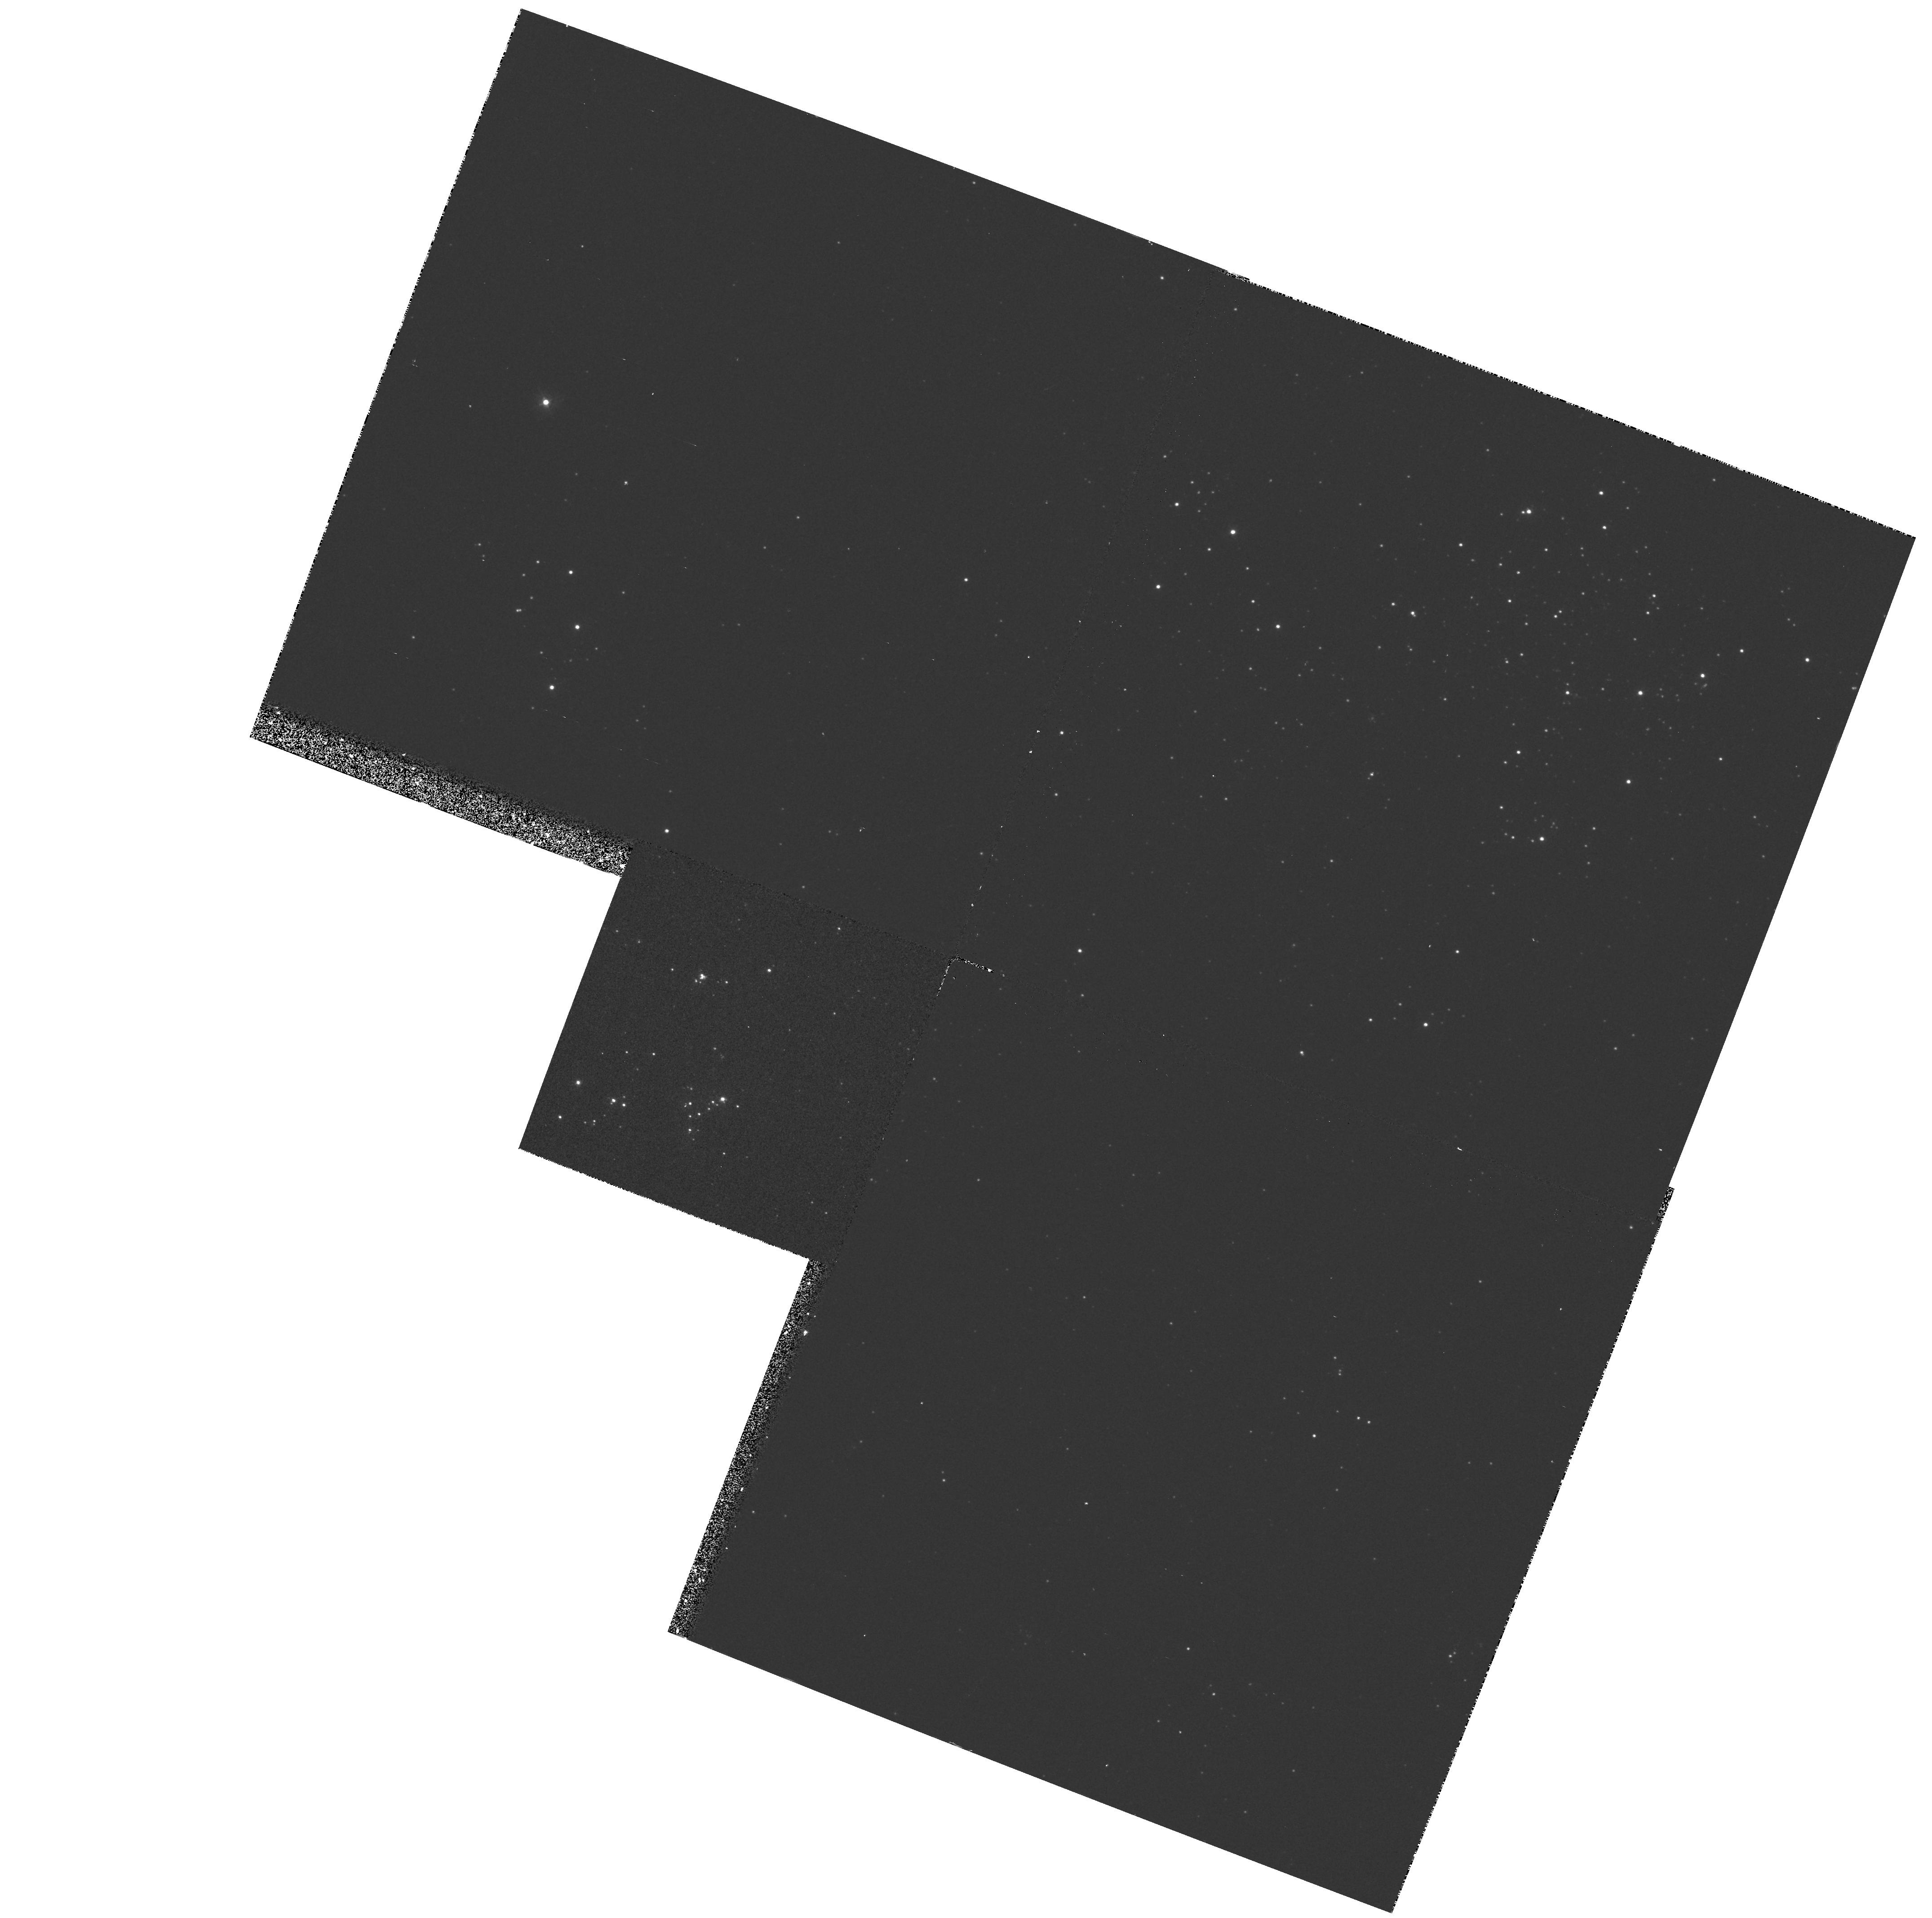
Target: M33-FLD8. Instrument: WFPC2/PC. Filter: F336W. Exposure: 13 min. Observation ID: hst_5998_06_wfpc2_pc_f336w_u2tr06

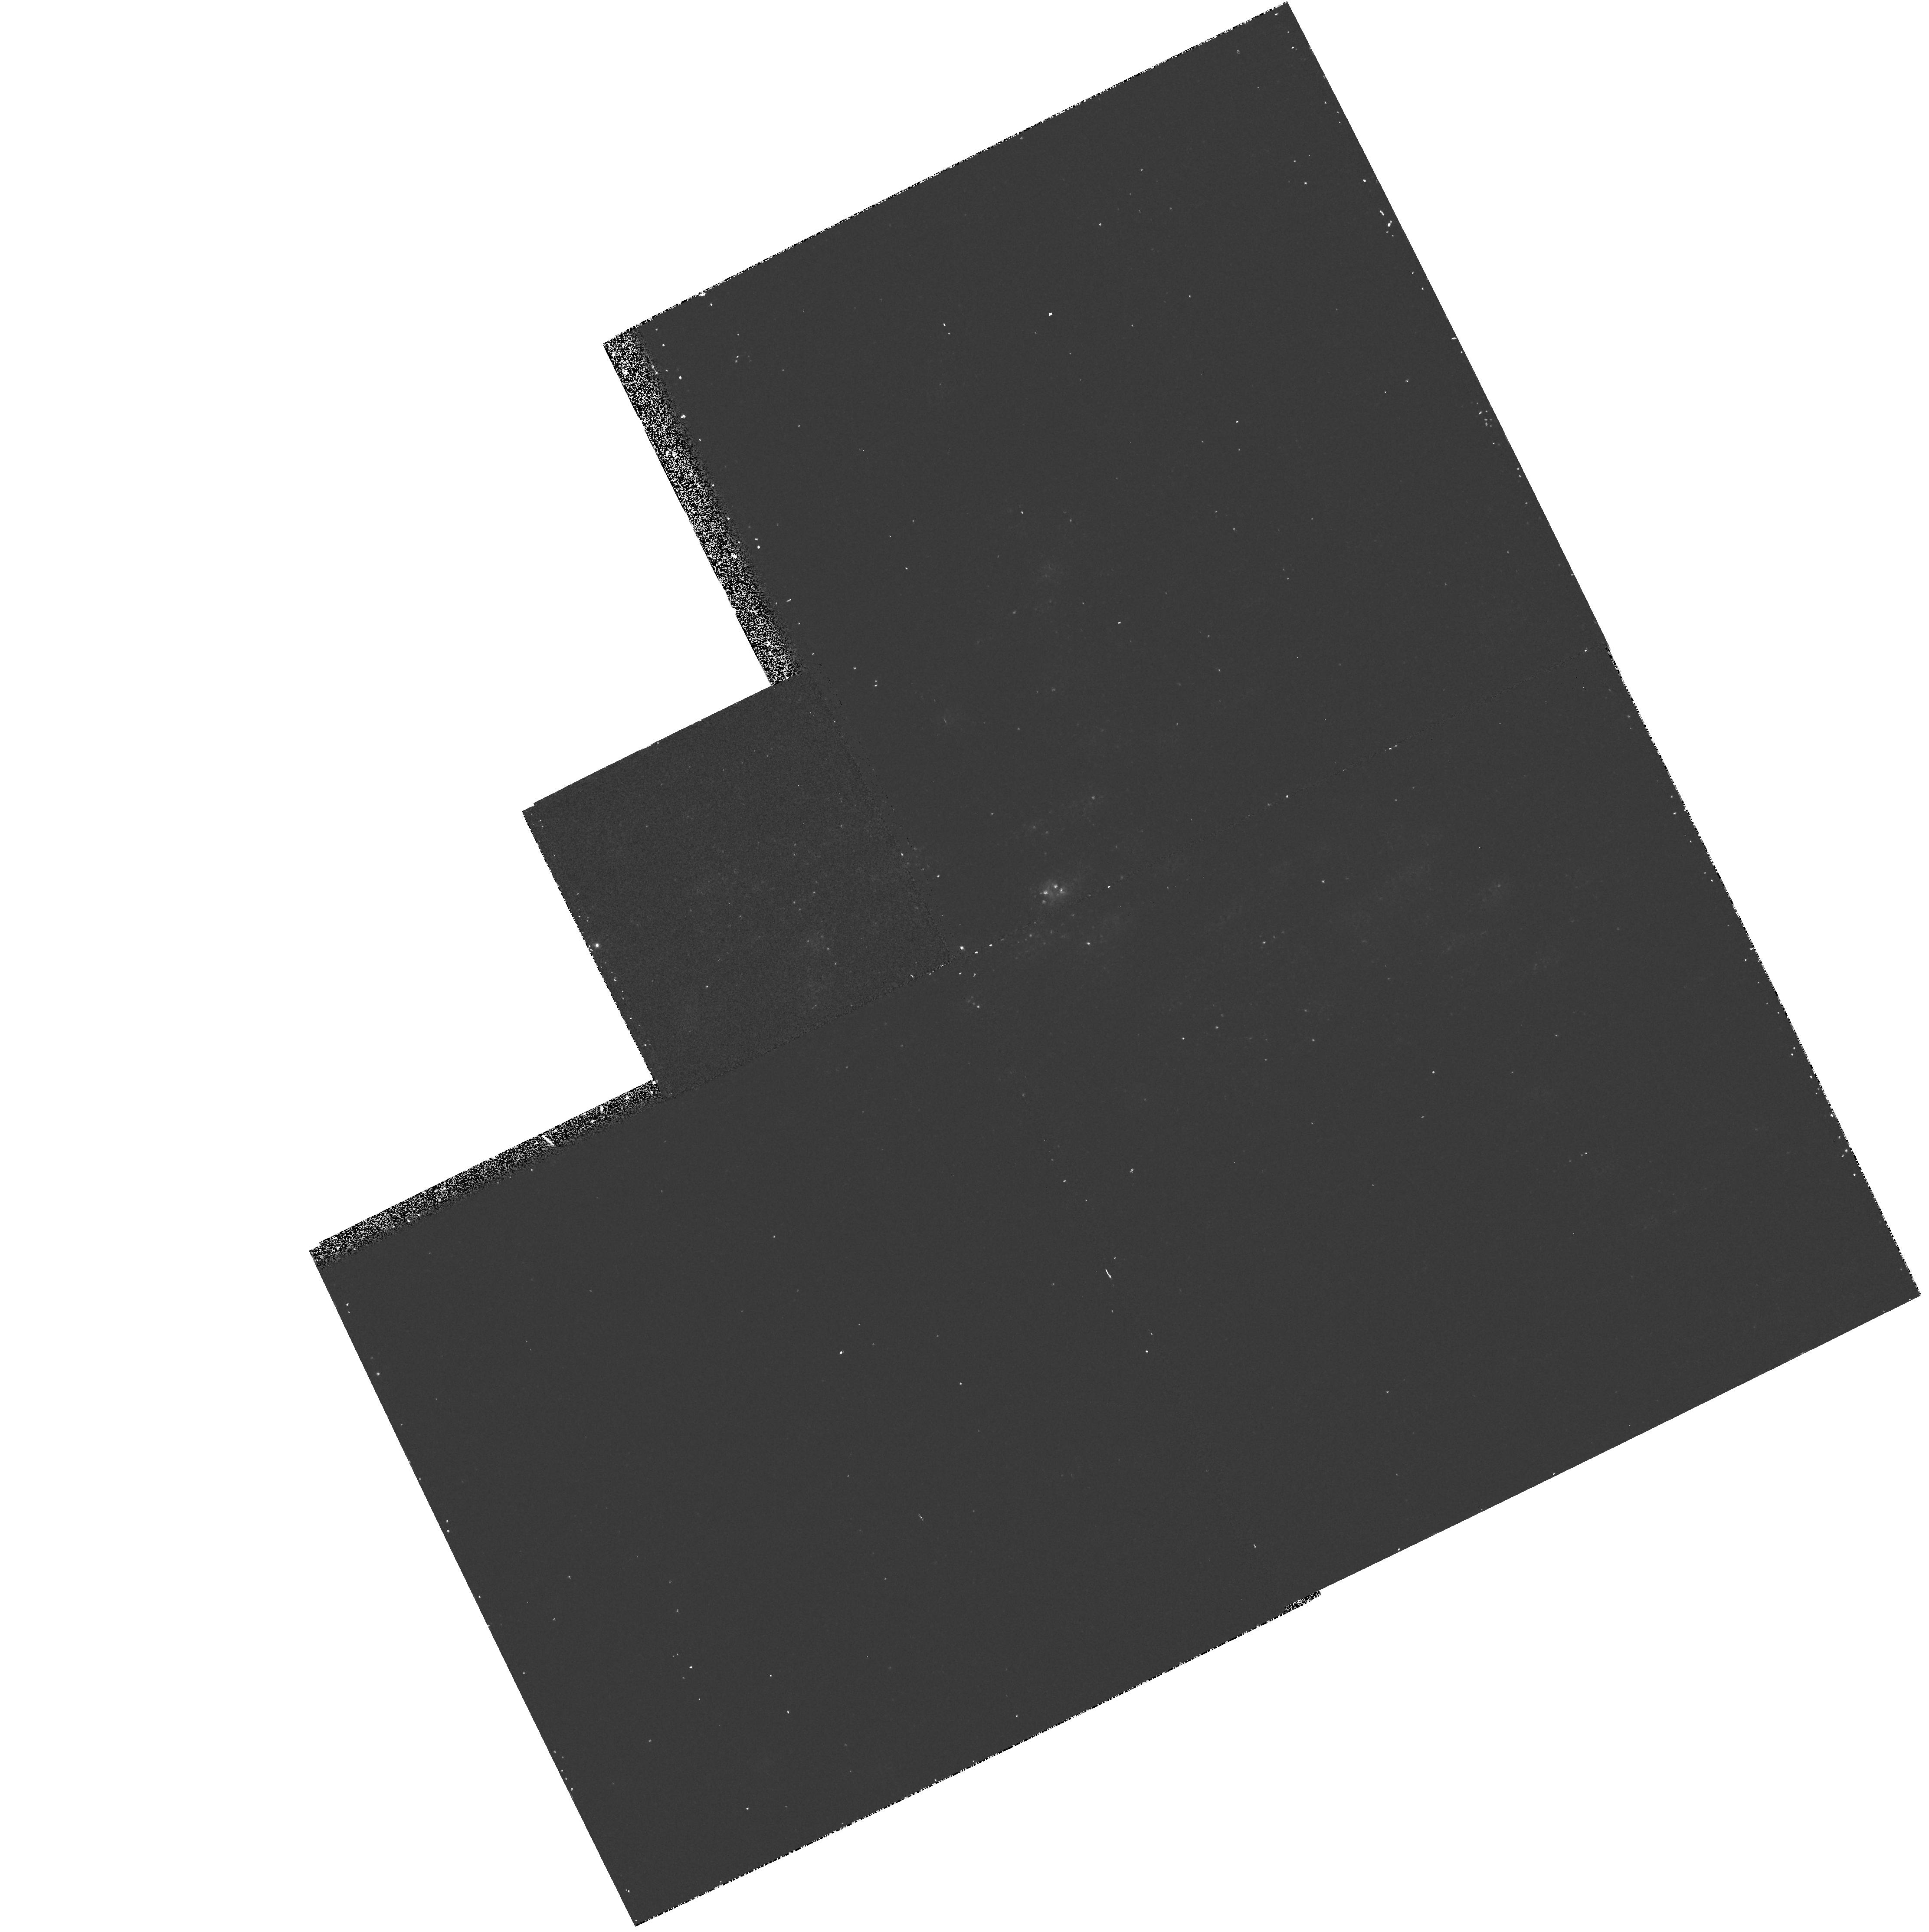
Target: M33-FLD2. Instrument: WFPC2/PC. Filter: F336W. Exposure: 13 min. Observation ID: hst_5998_07_wfpc2_pc_f336w_u2tr07

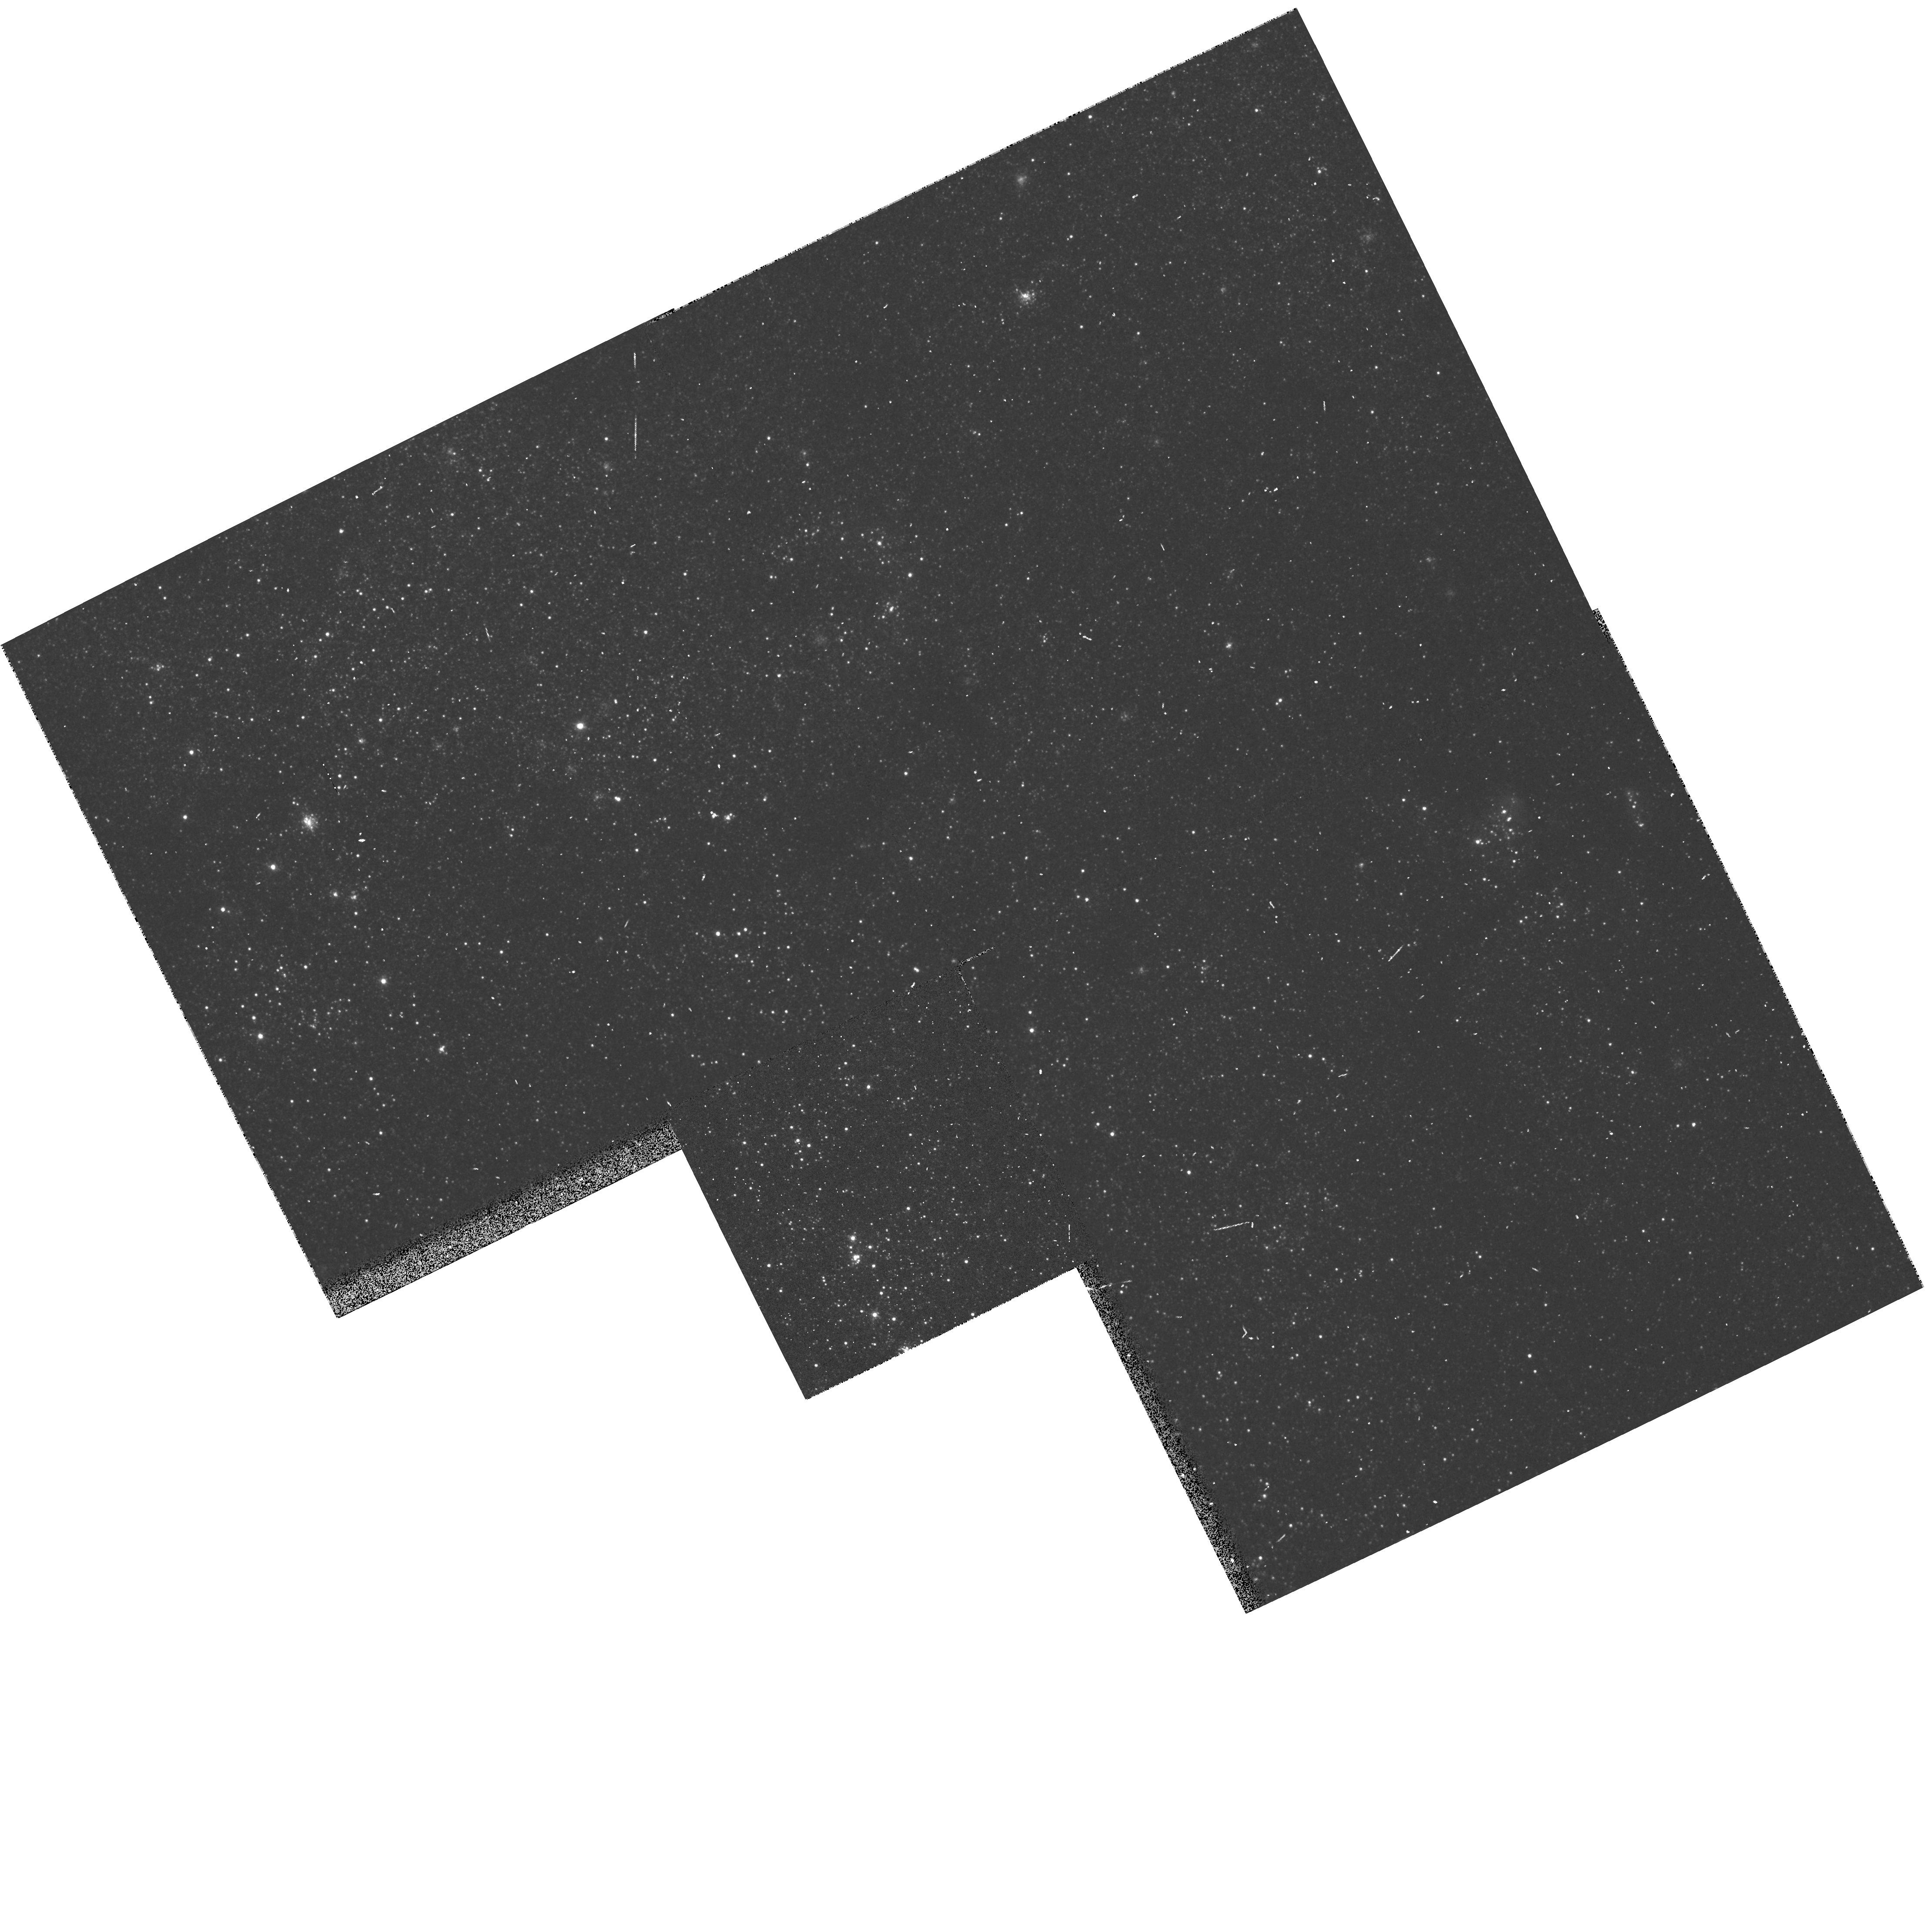
Target: M33-FLD4. Instrument: WFPC2/PC. Filter: F555W. Exposure: 3 min. Observation ID: hst_5998_03_wfpc2_pc_f555w_u2tr03

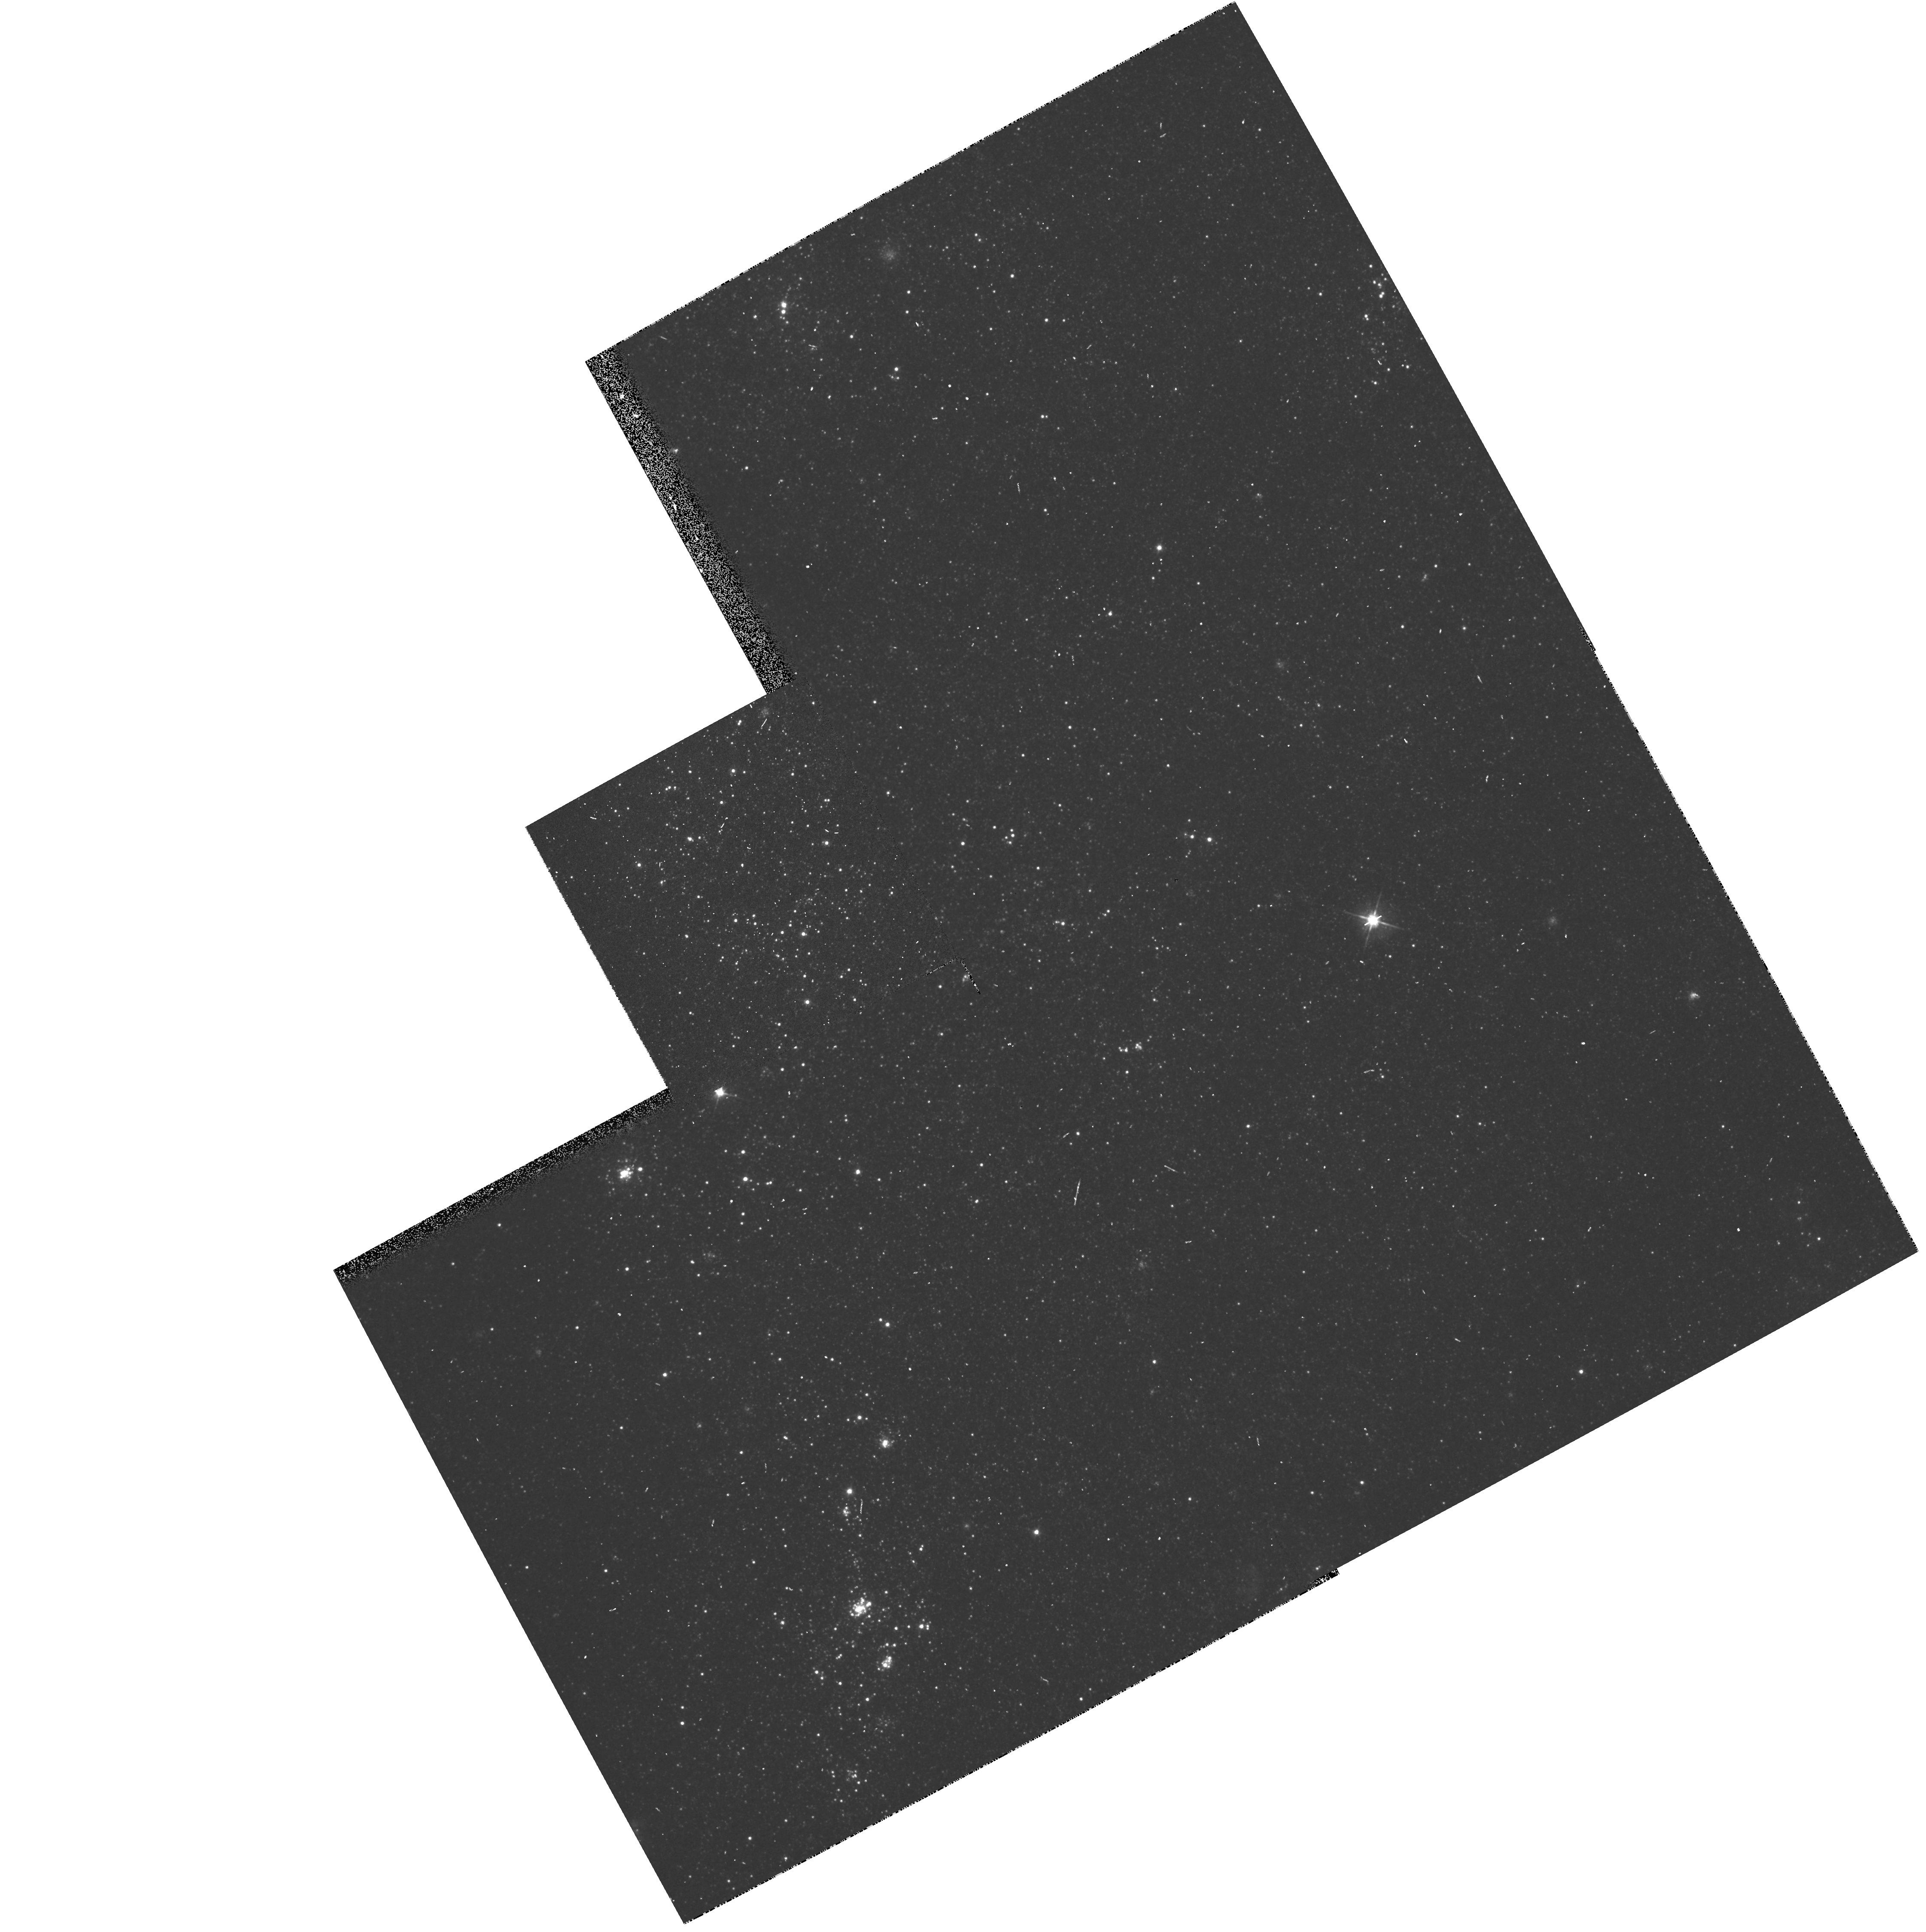
Target: M33-FLD6. Instrument: WFPC2/PC. Filter: F555W. Exposure: 3 min. Observation ID: hst_5998_04_wfpc2_pc_f555w_u2tr04

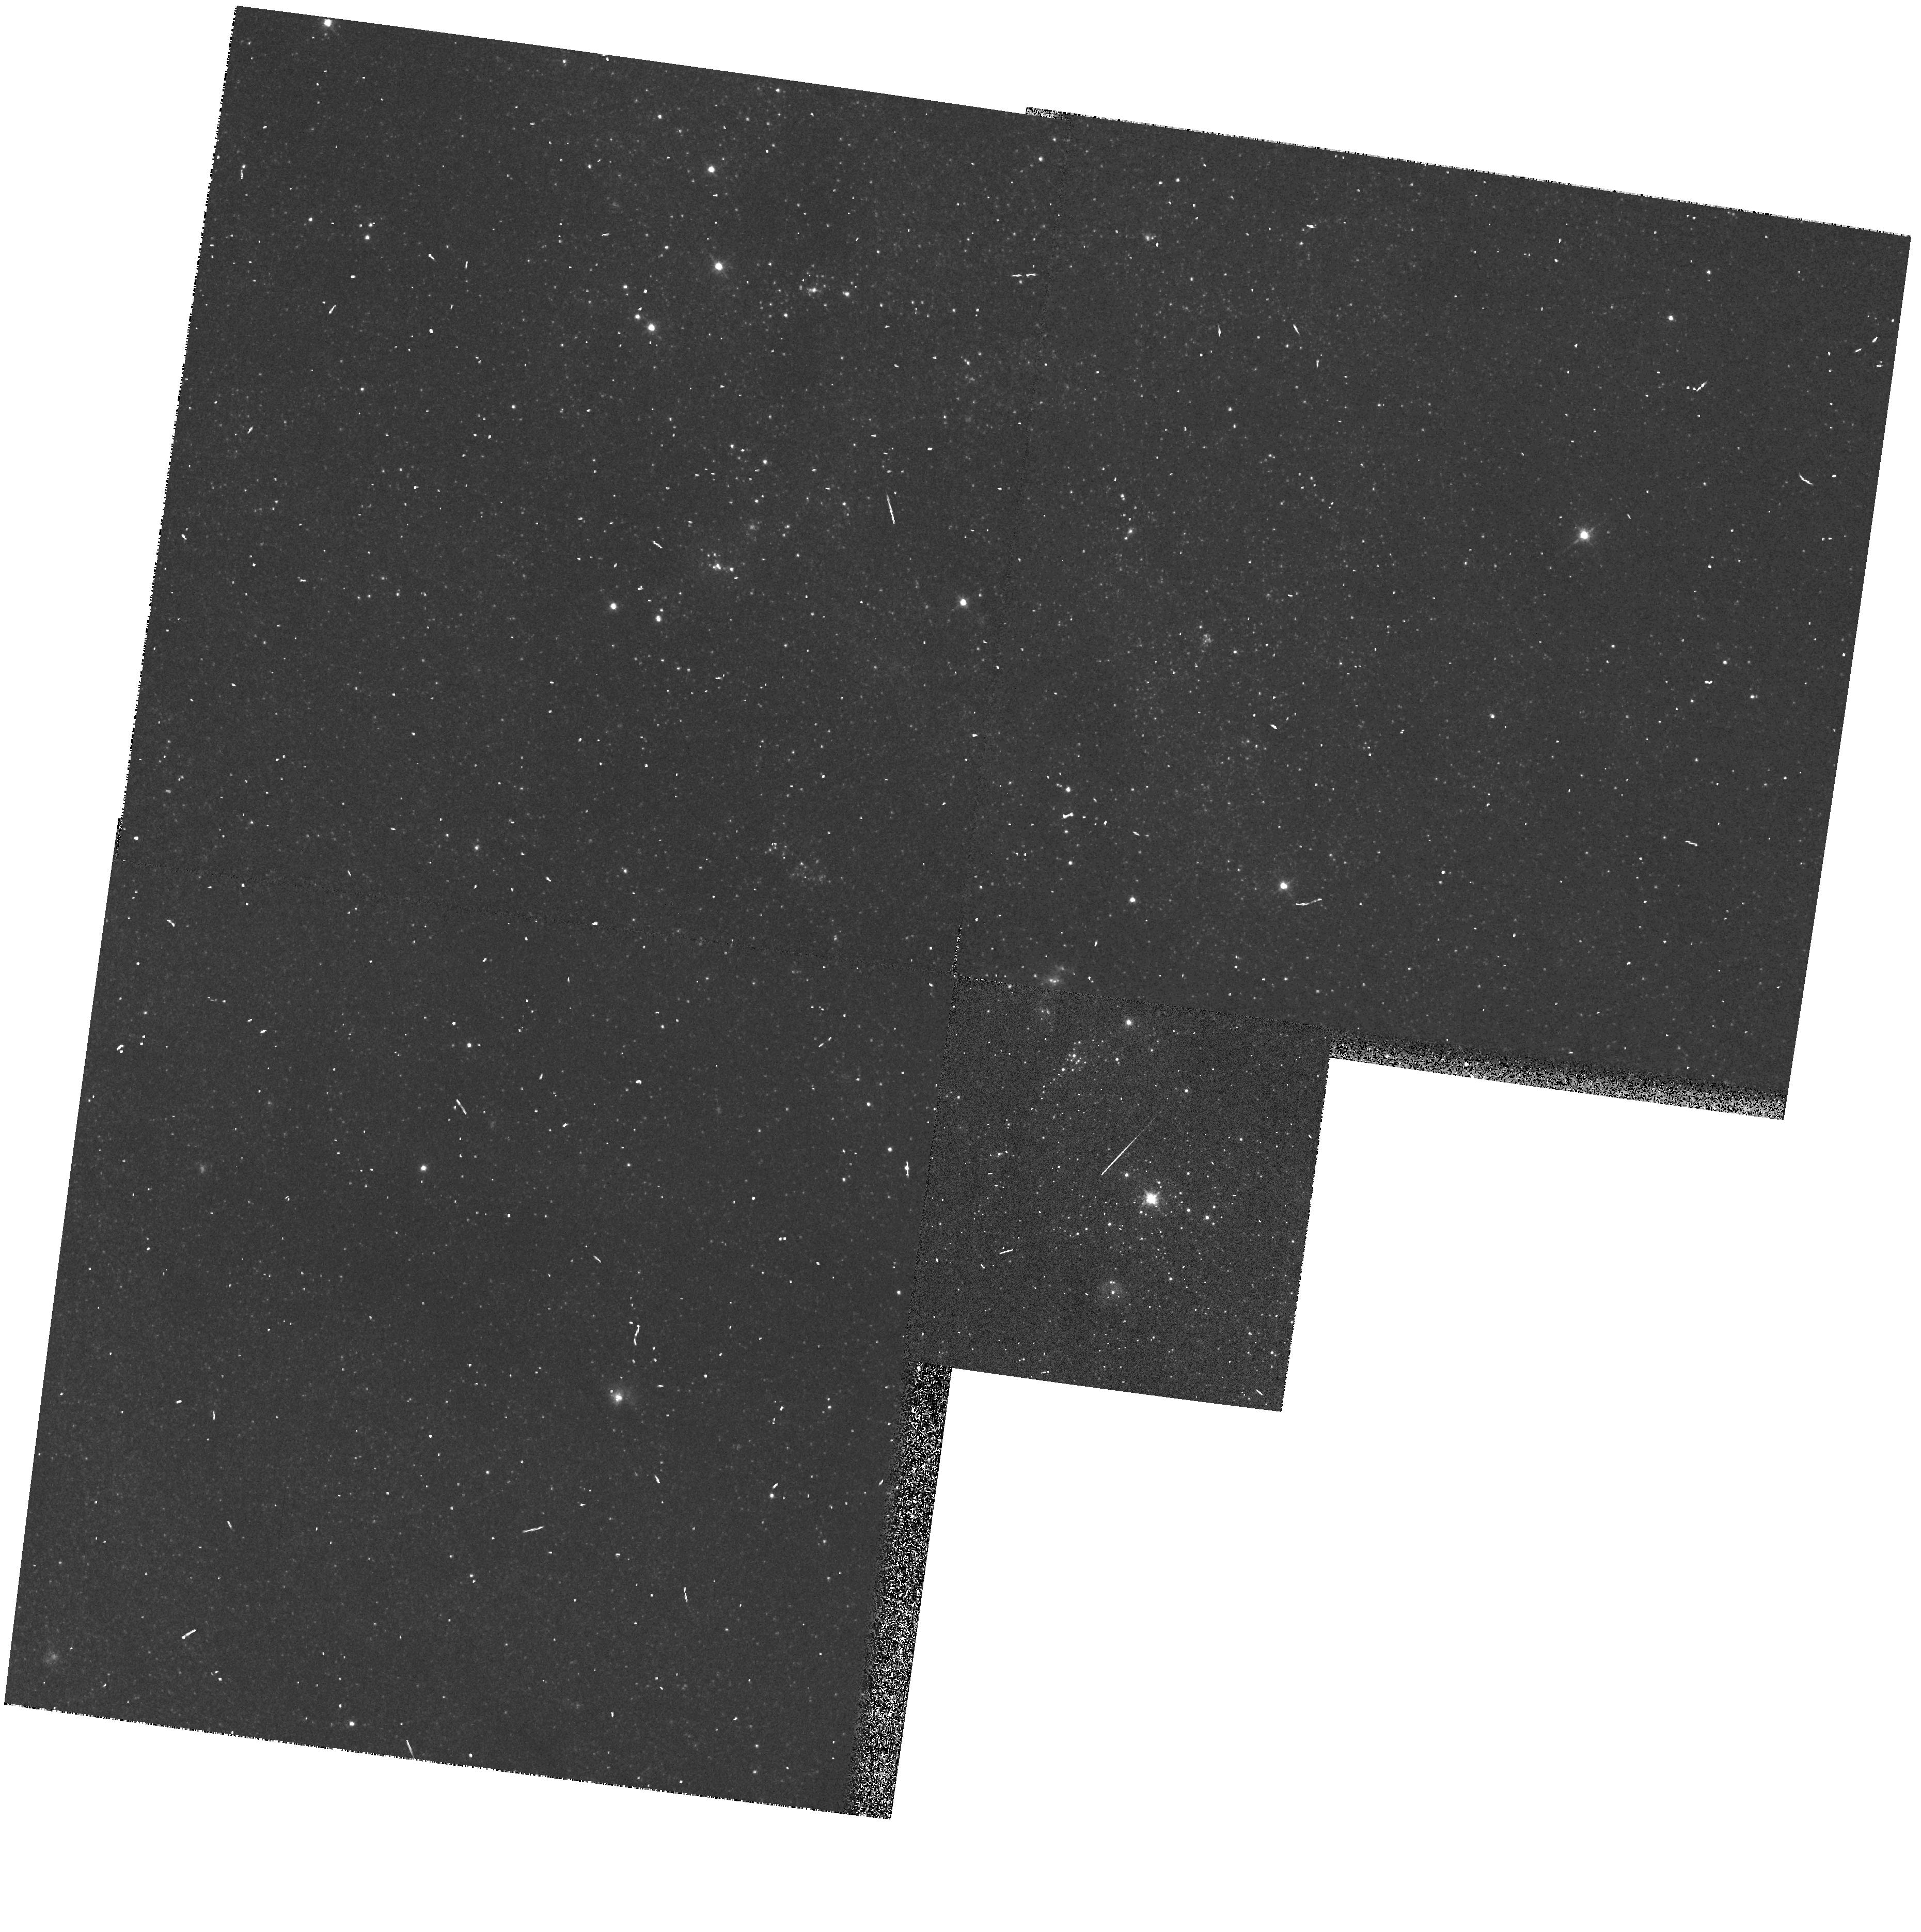
Target: M31-OB69. Instrument: WFPC2/PC. Filter: F555W. Exposure: 3 min. Observation ID: hst_5998_08_wfpc2_pc_f555w_u2tr08

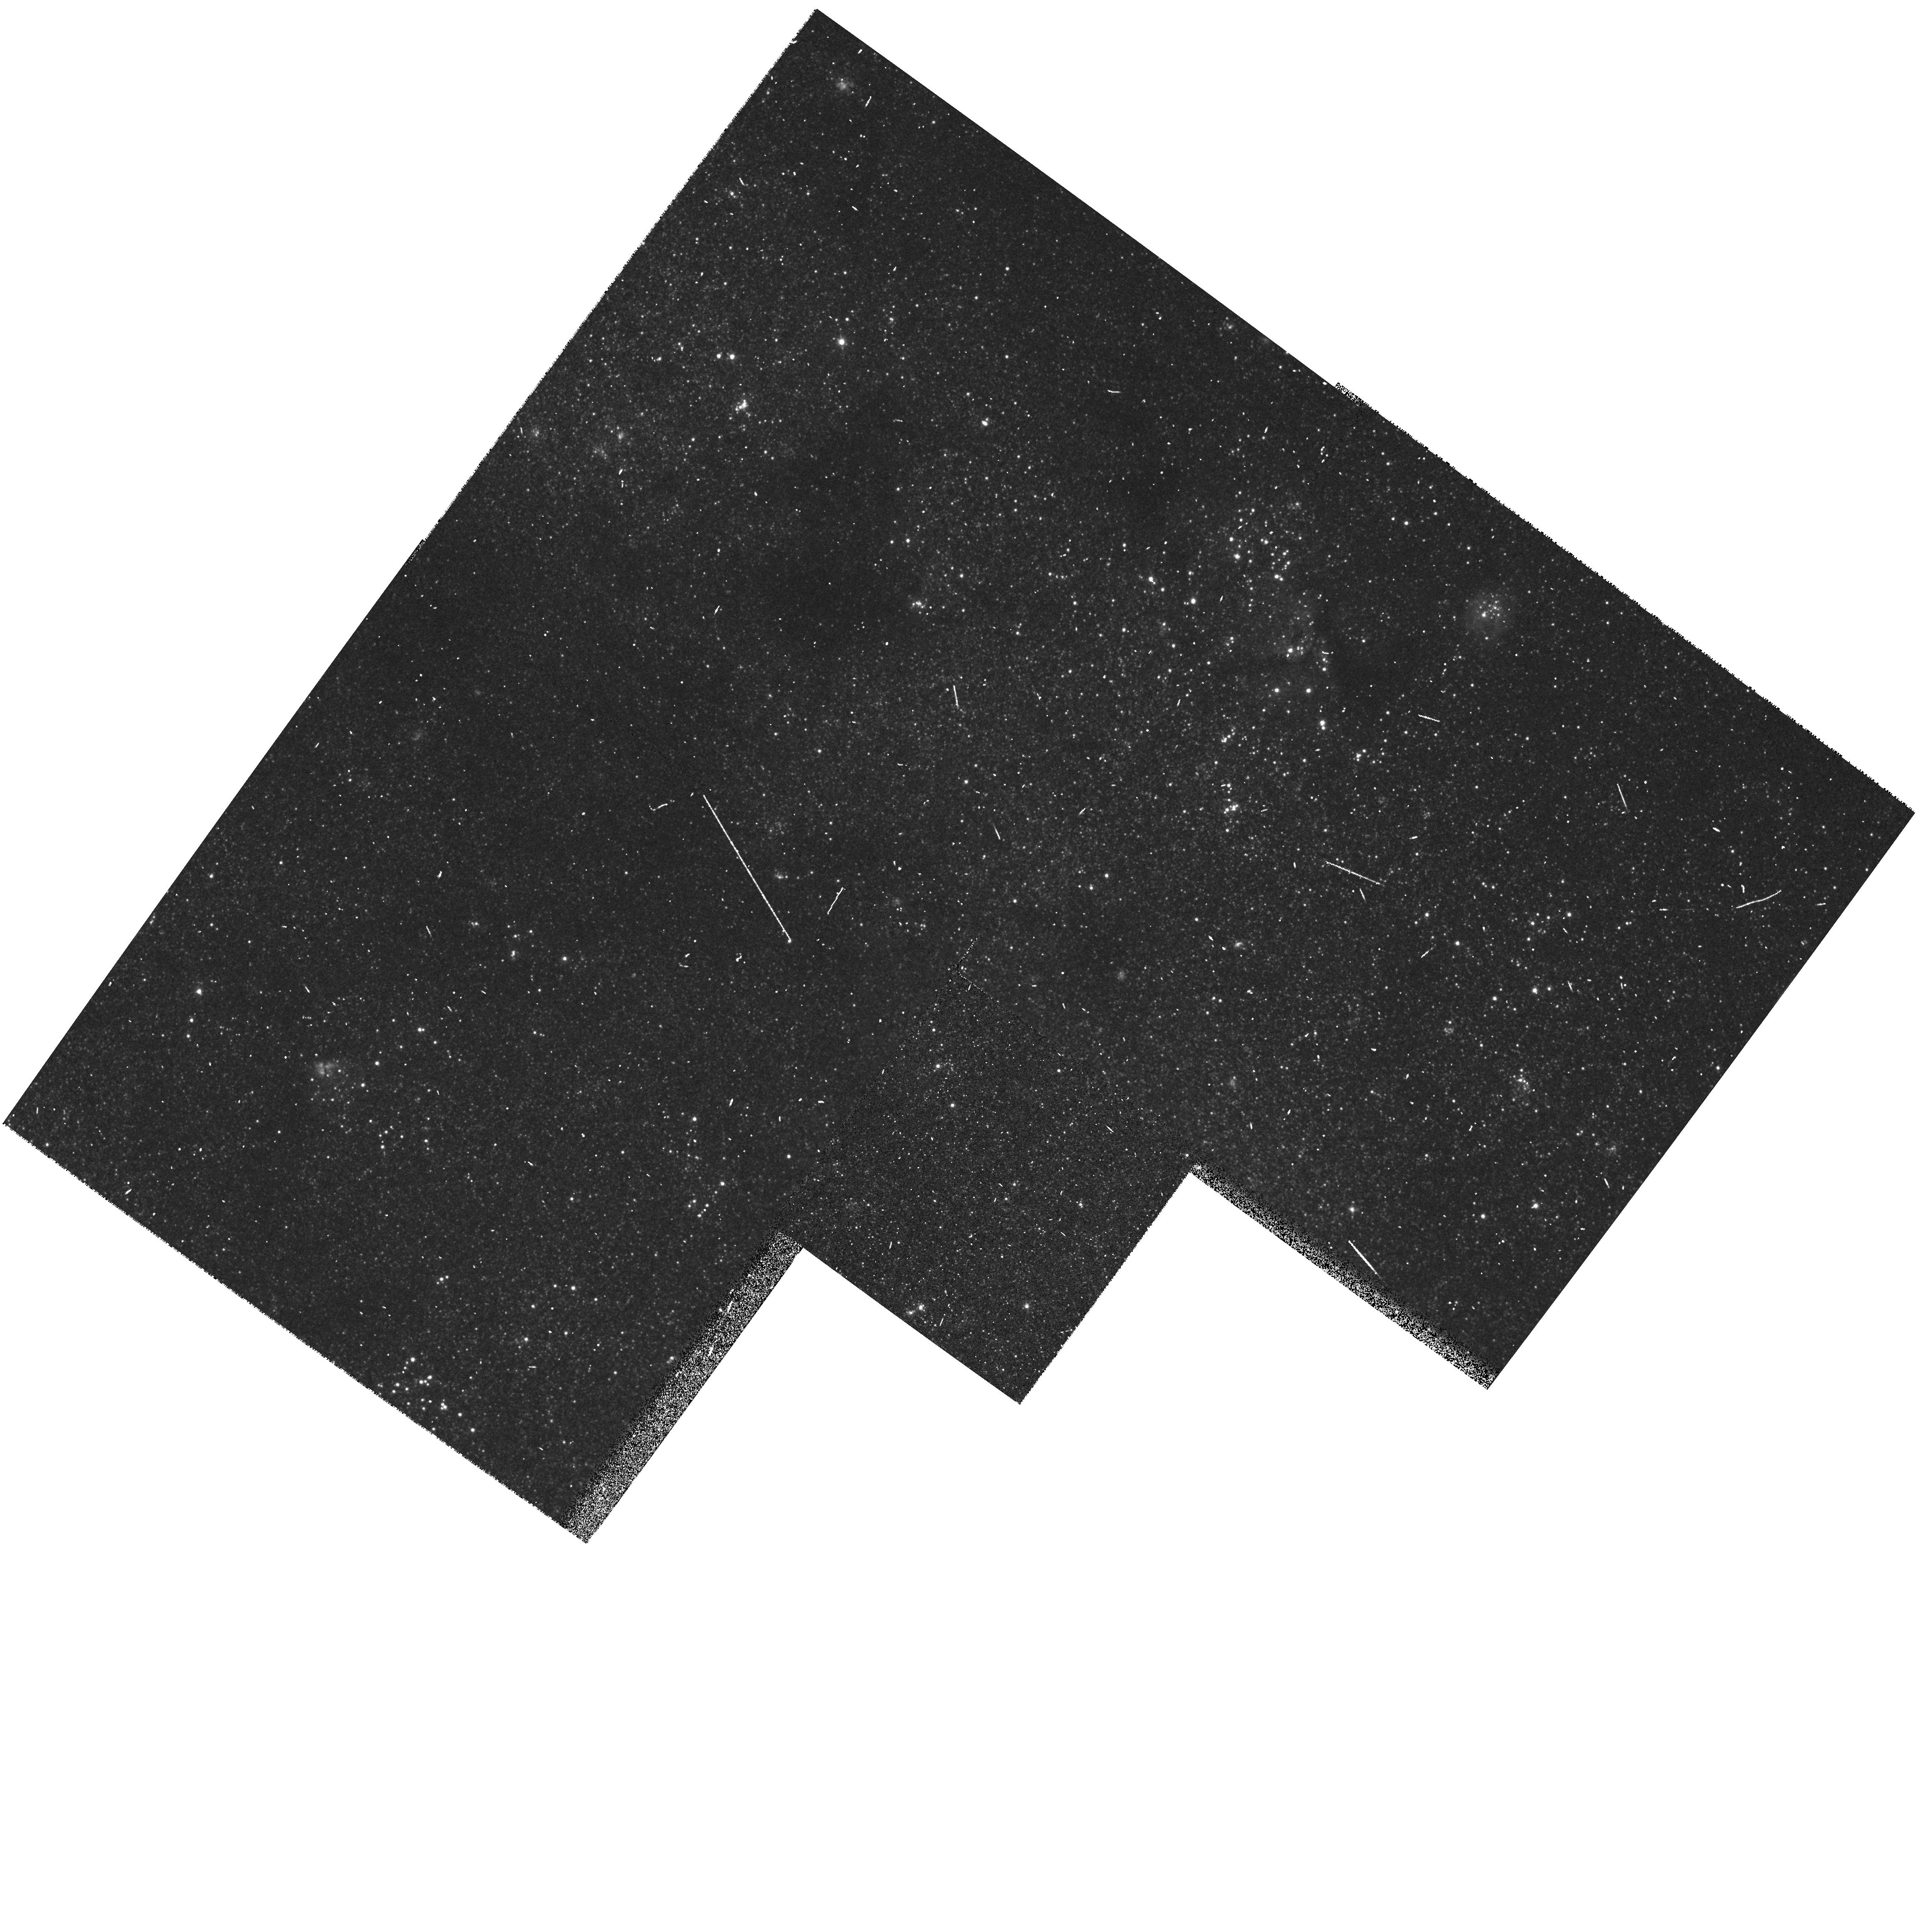
Target: M33-FLD7. Instrument: WFPC2/PC. Filter: F555W. Exposure: 3 min. Observation ID: hst_5998_05_wfpc2_pc_f555w_u2tr05

THE EVOLUTION OF MASSIVE STARS: CLOSING THE LOOP OBSERVATIONALLY IN THE LOCAL GROUP (PI: Massey, Philip Louis)

We are proposing to use OB associations in M31, M33, and NGC 6822 to determine how stellar evolution proceeds for high mass stars. What mass range turns into Wolf-Rayet stars rather than red supergiants? What is the evolutionary link between WN and WC stars? How are answers to these questions affected by metallicity? Over the past decade we have completed surveys of Wolf-Rayet stars in selected OB associations of these three galaxies. We also have data for determining the red supergiant content of these same regions. Although we have obtained UBV CCD data under subarcsecond conditions, and have extensive optical spectroscopy for the bluest stars, our interpretation of our HRDs is stymied by our inability to distinguish three crowded 40Mo of similar effective temperature from a single 90Mo star. We need the 10* improvement in resolving power (compared to our best ground-based efforts) offered by the refurbished HST.